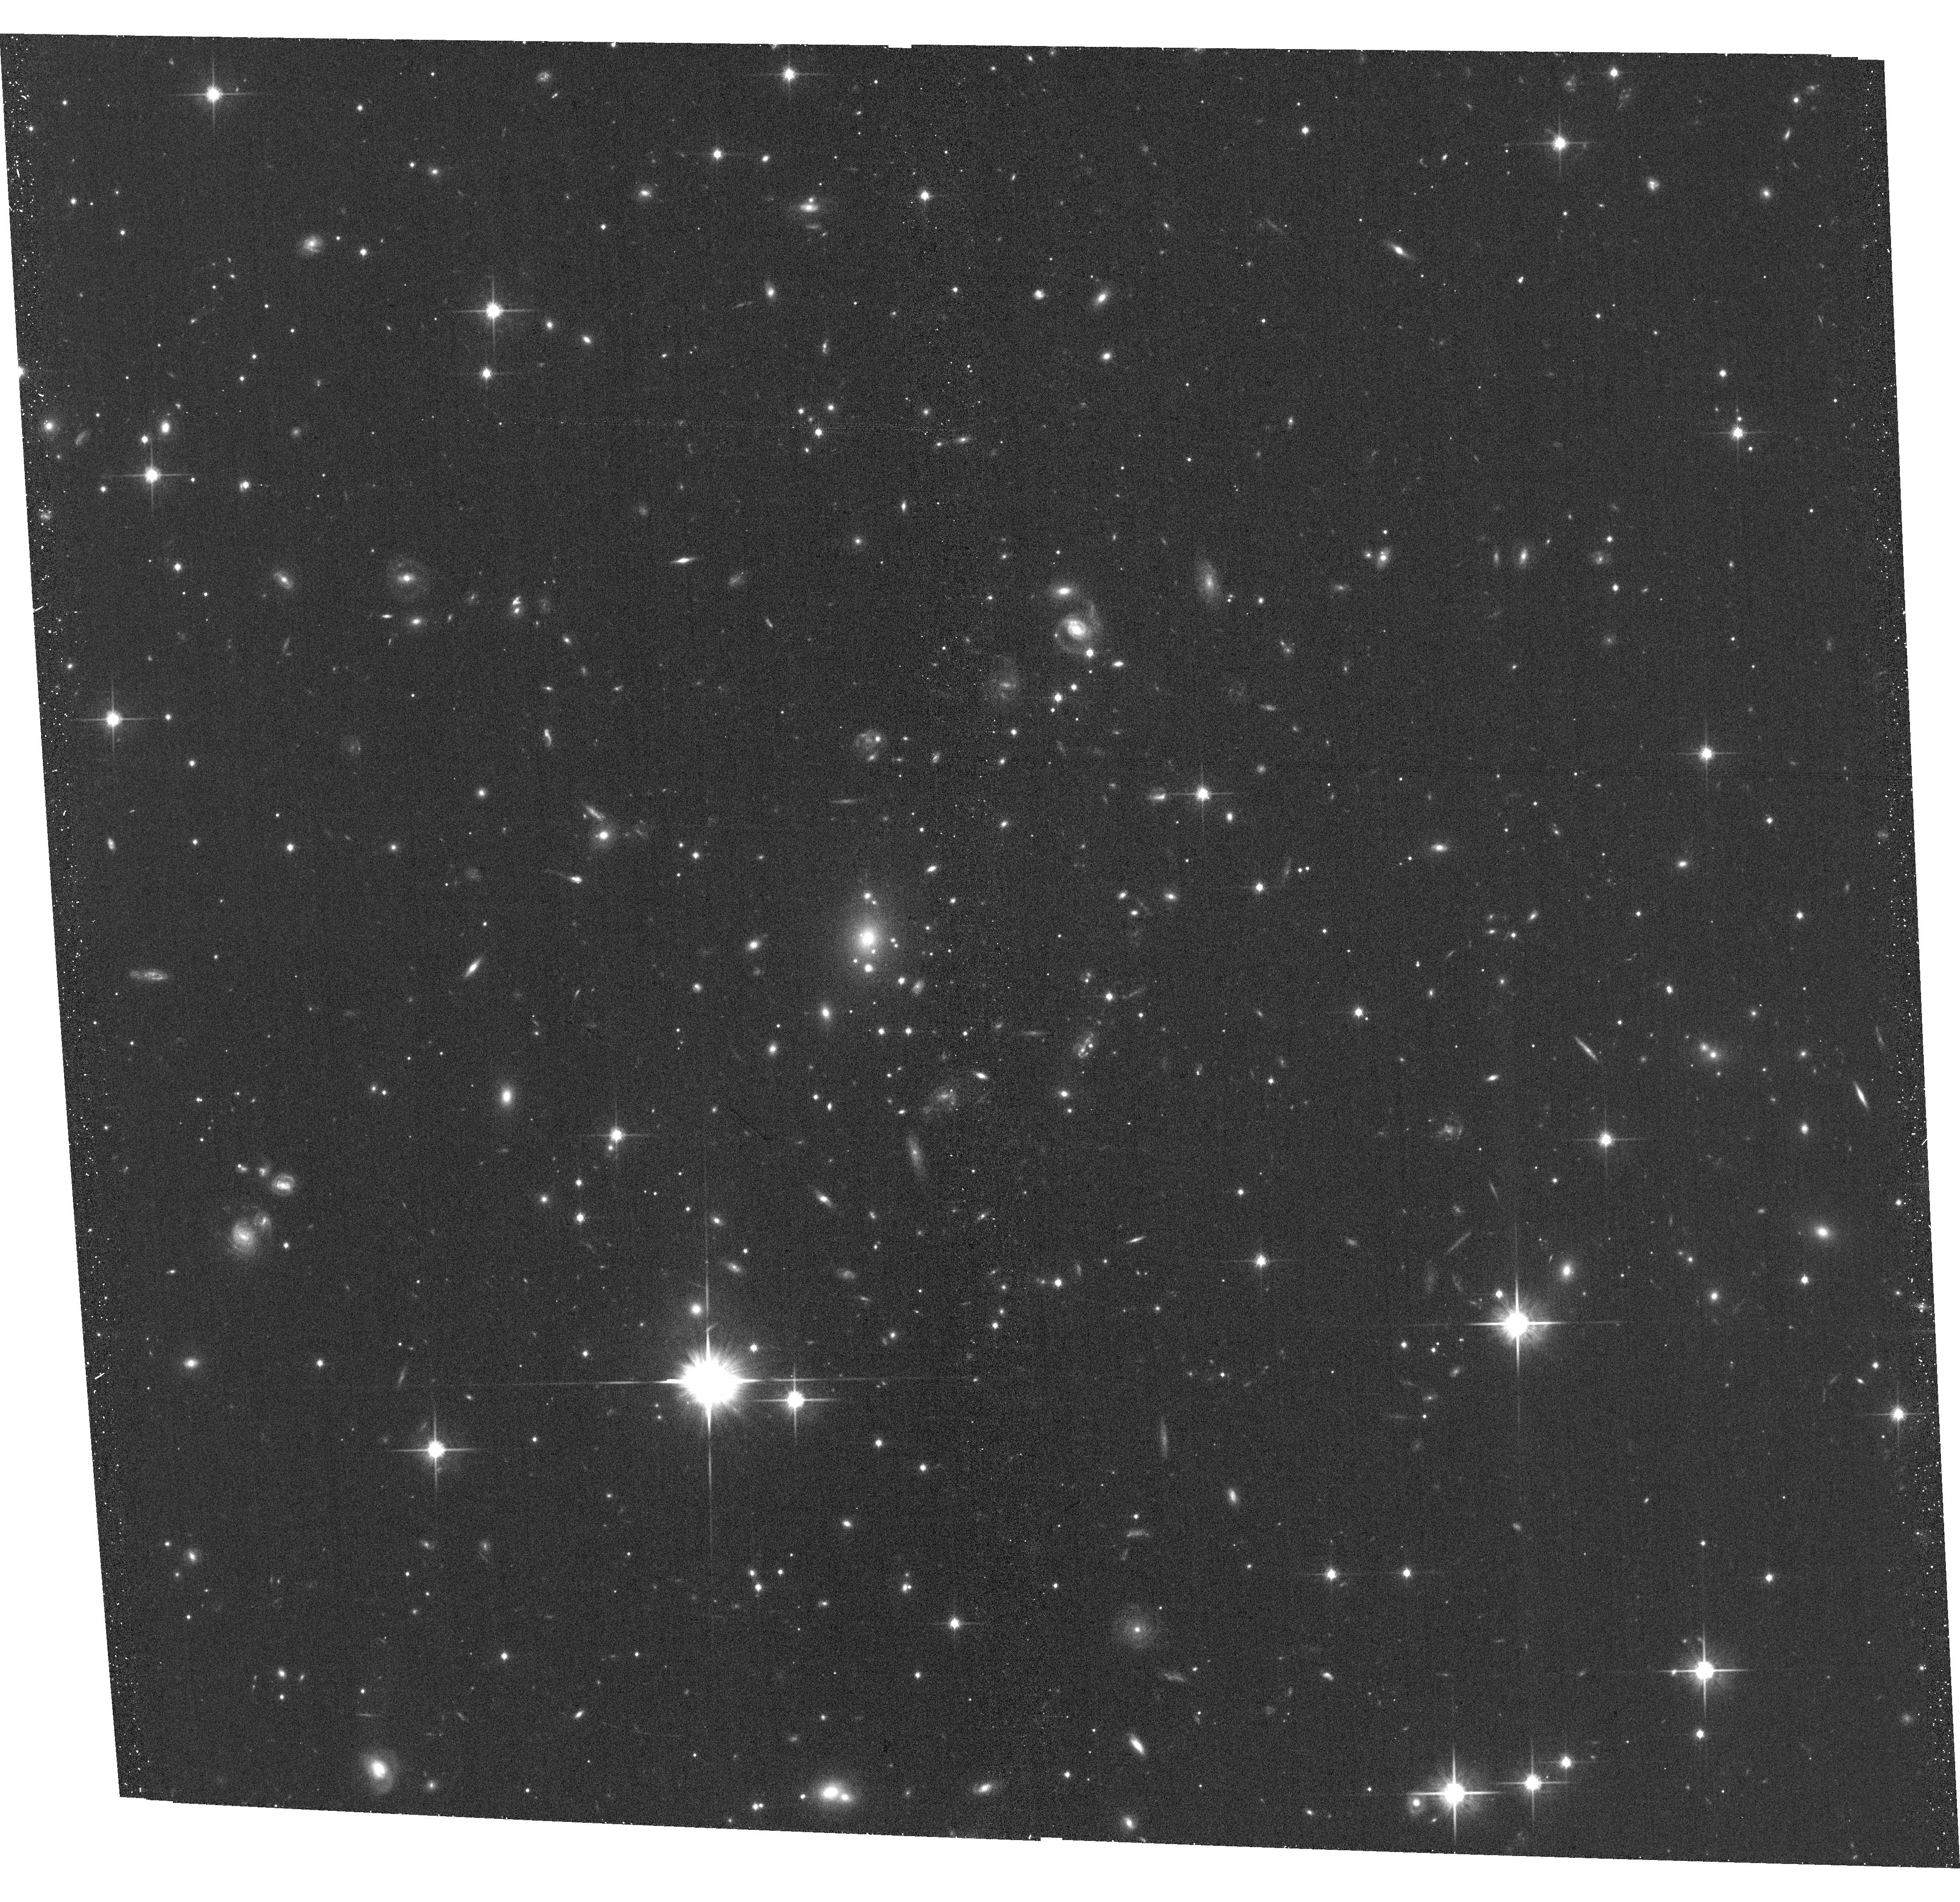
Target: EMACSJ2026.7-1920
Instrument: ACS/WFC
Filter: F814W
Exposure: 20 min
Observation ID: hst_15608_a5_acs_wfc_f814w_jdx4a5

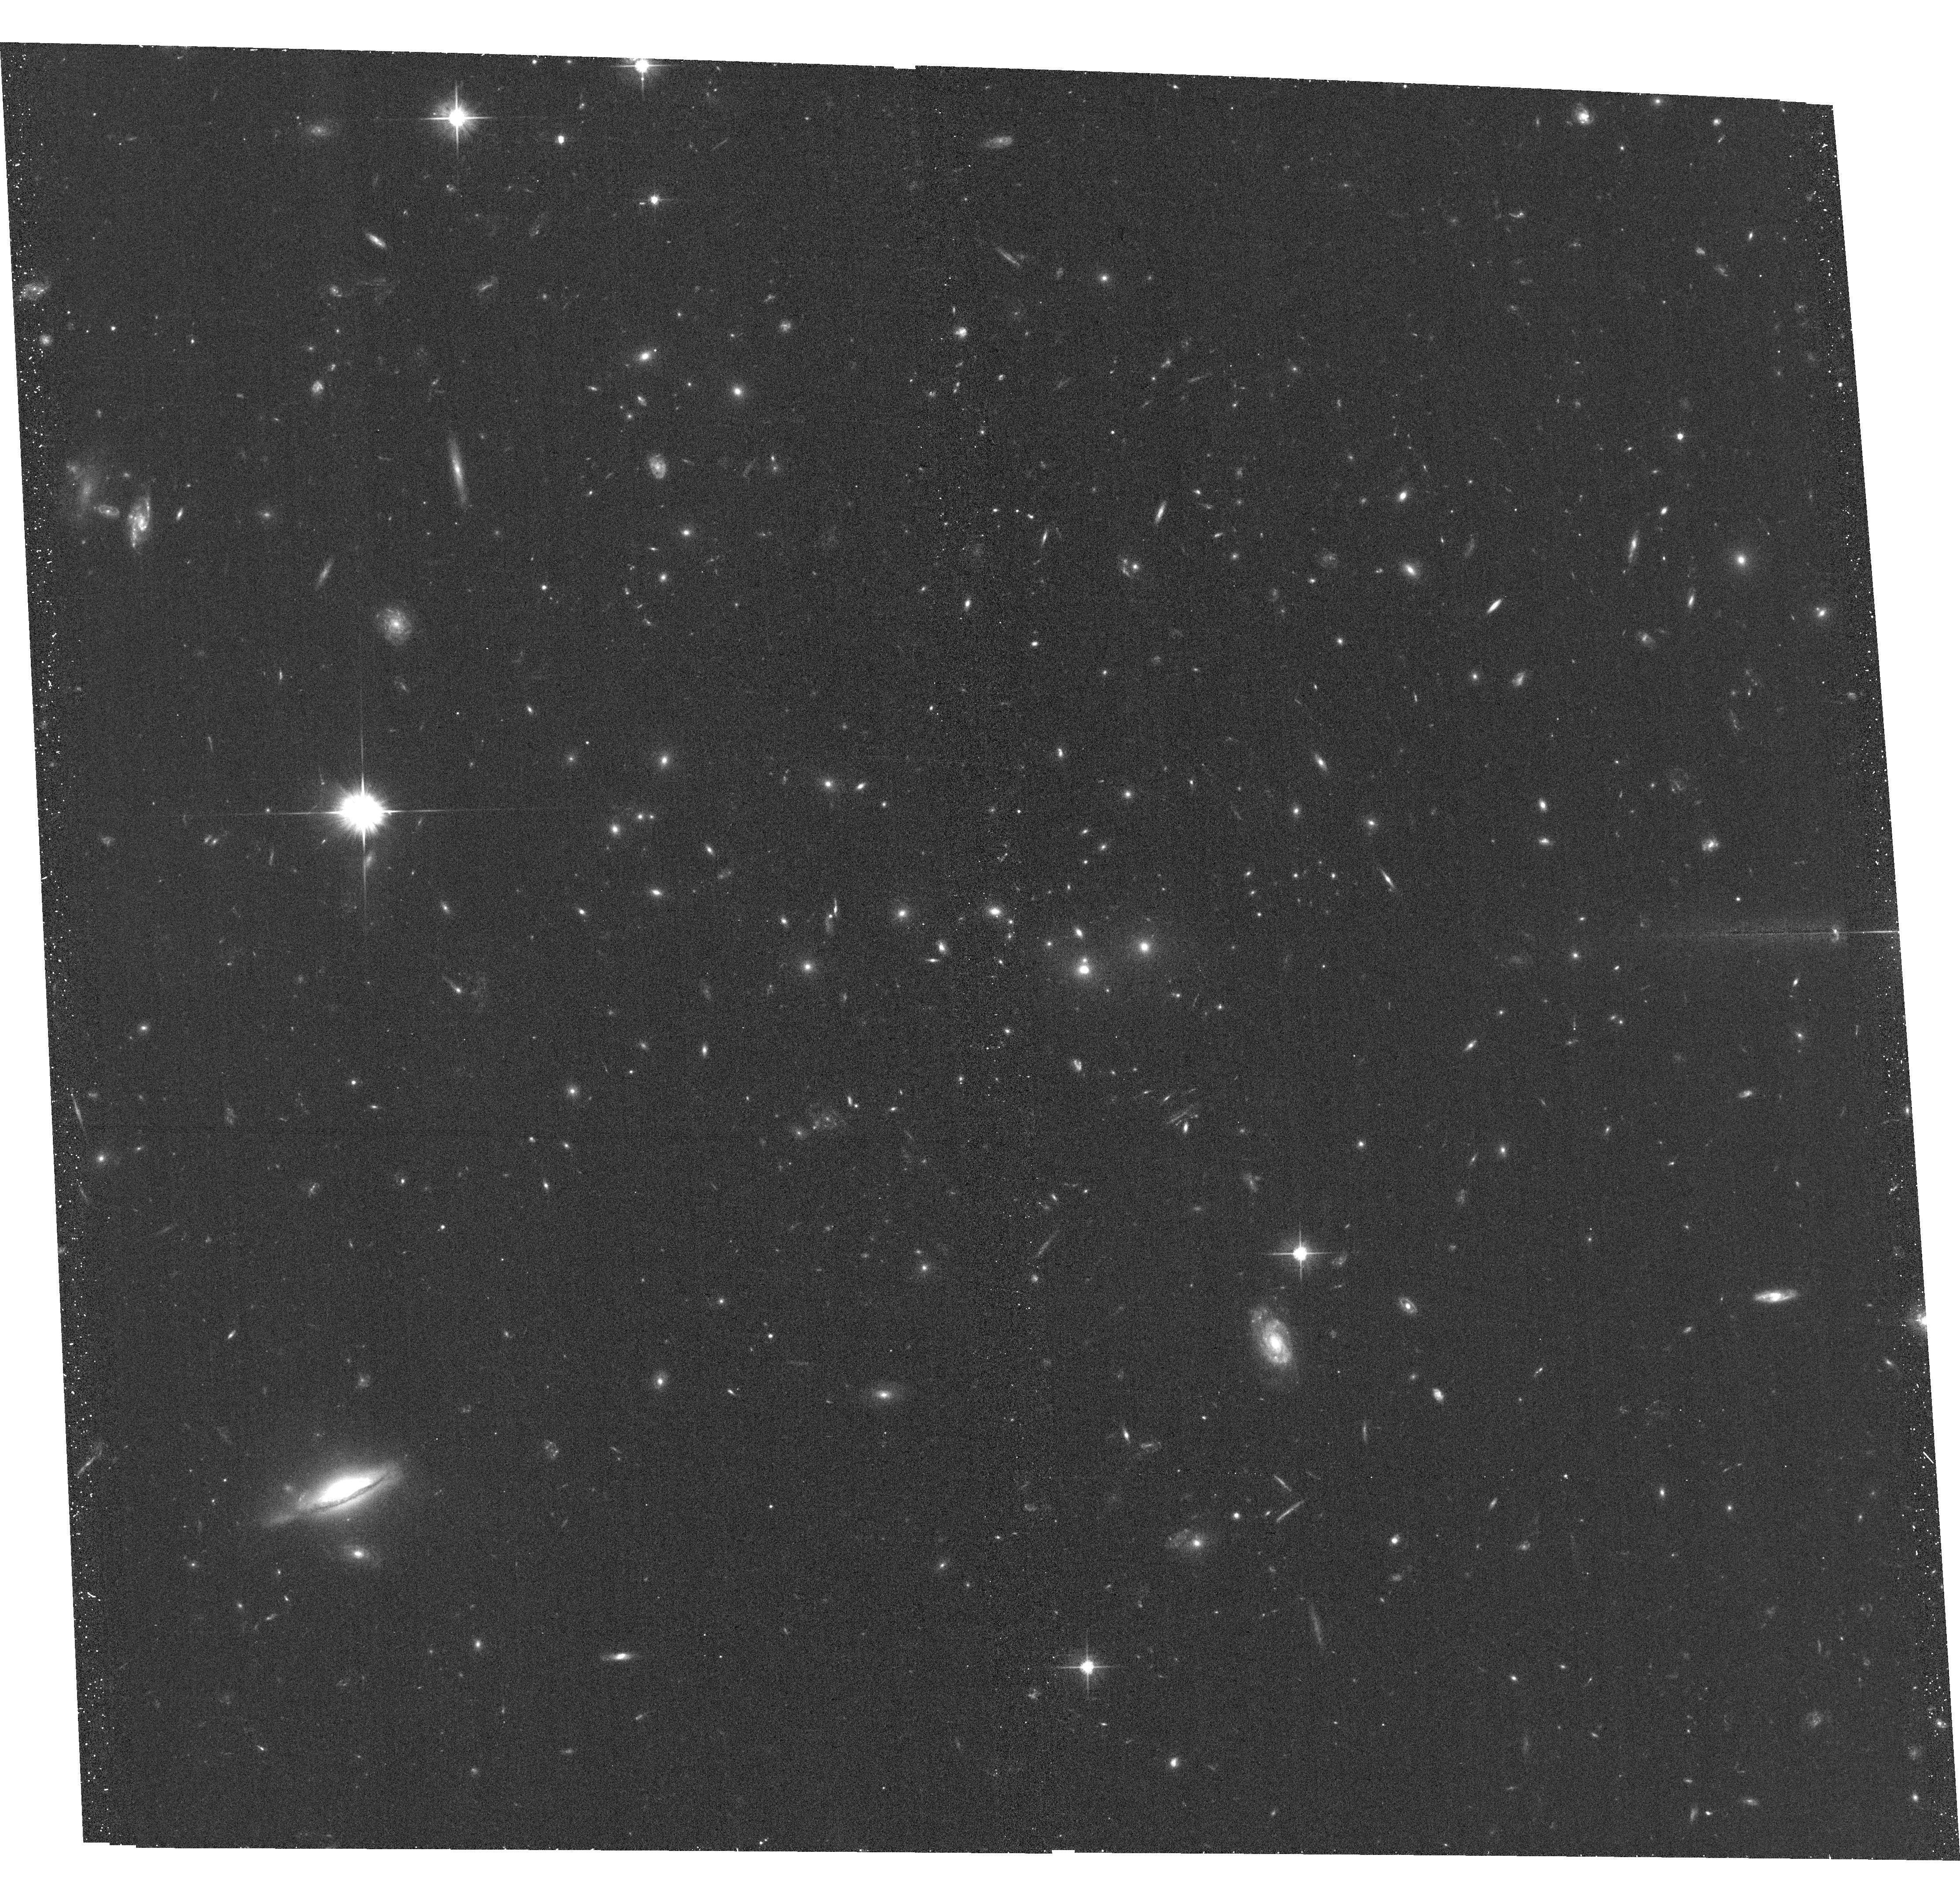
Target: EMACSJ2315.3-2128
Instrument: ACS/WFC
Filter: F606W
Exposure: 20 min
Observation ID: hst_15608_06_acs_wfc_f606w_jdx406

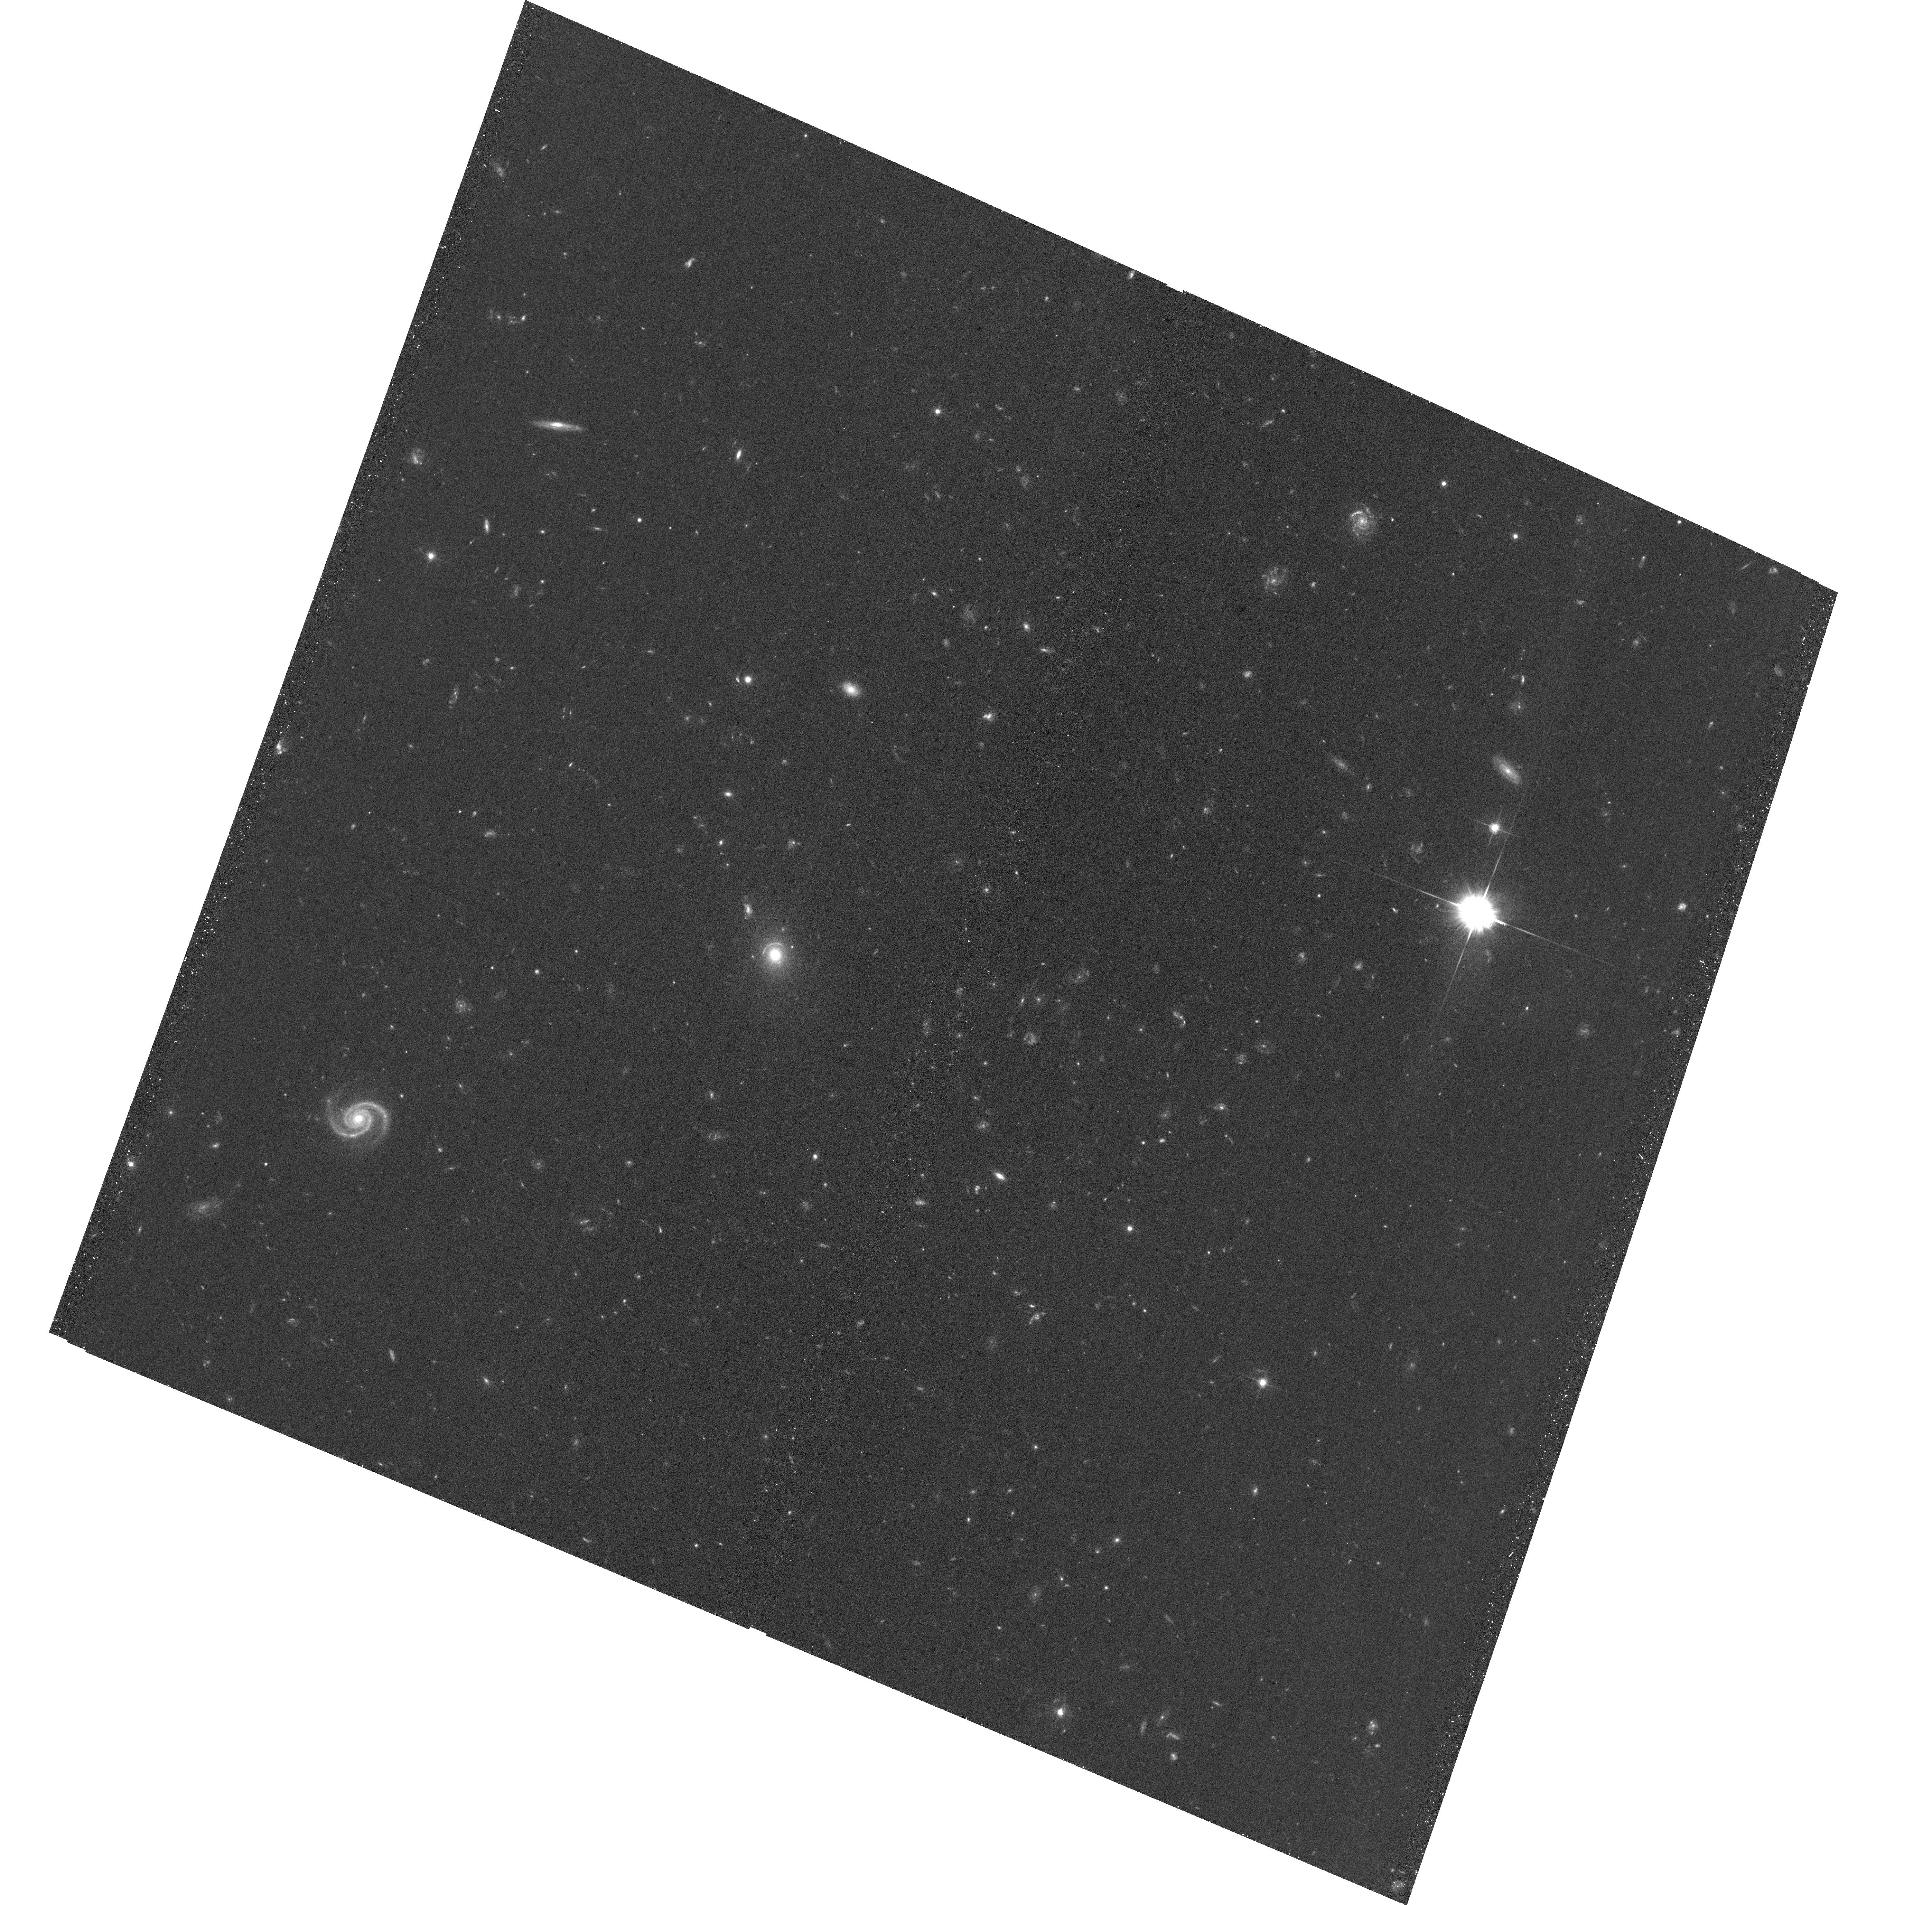
Target: EMACSJ0256.9-1631
Instrument: ACS/WFC
Filter: F606W
Exposure: 20 min
Observation ID: hst_15608_a1_acs_wfc_f606w_jdx4a1

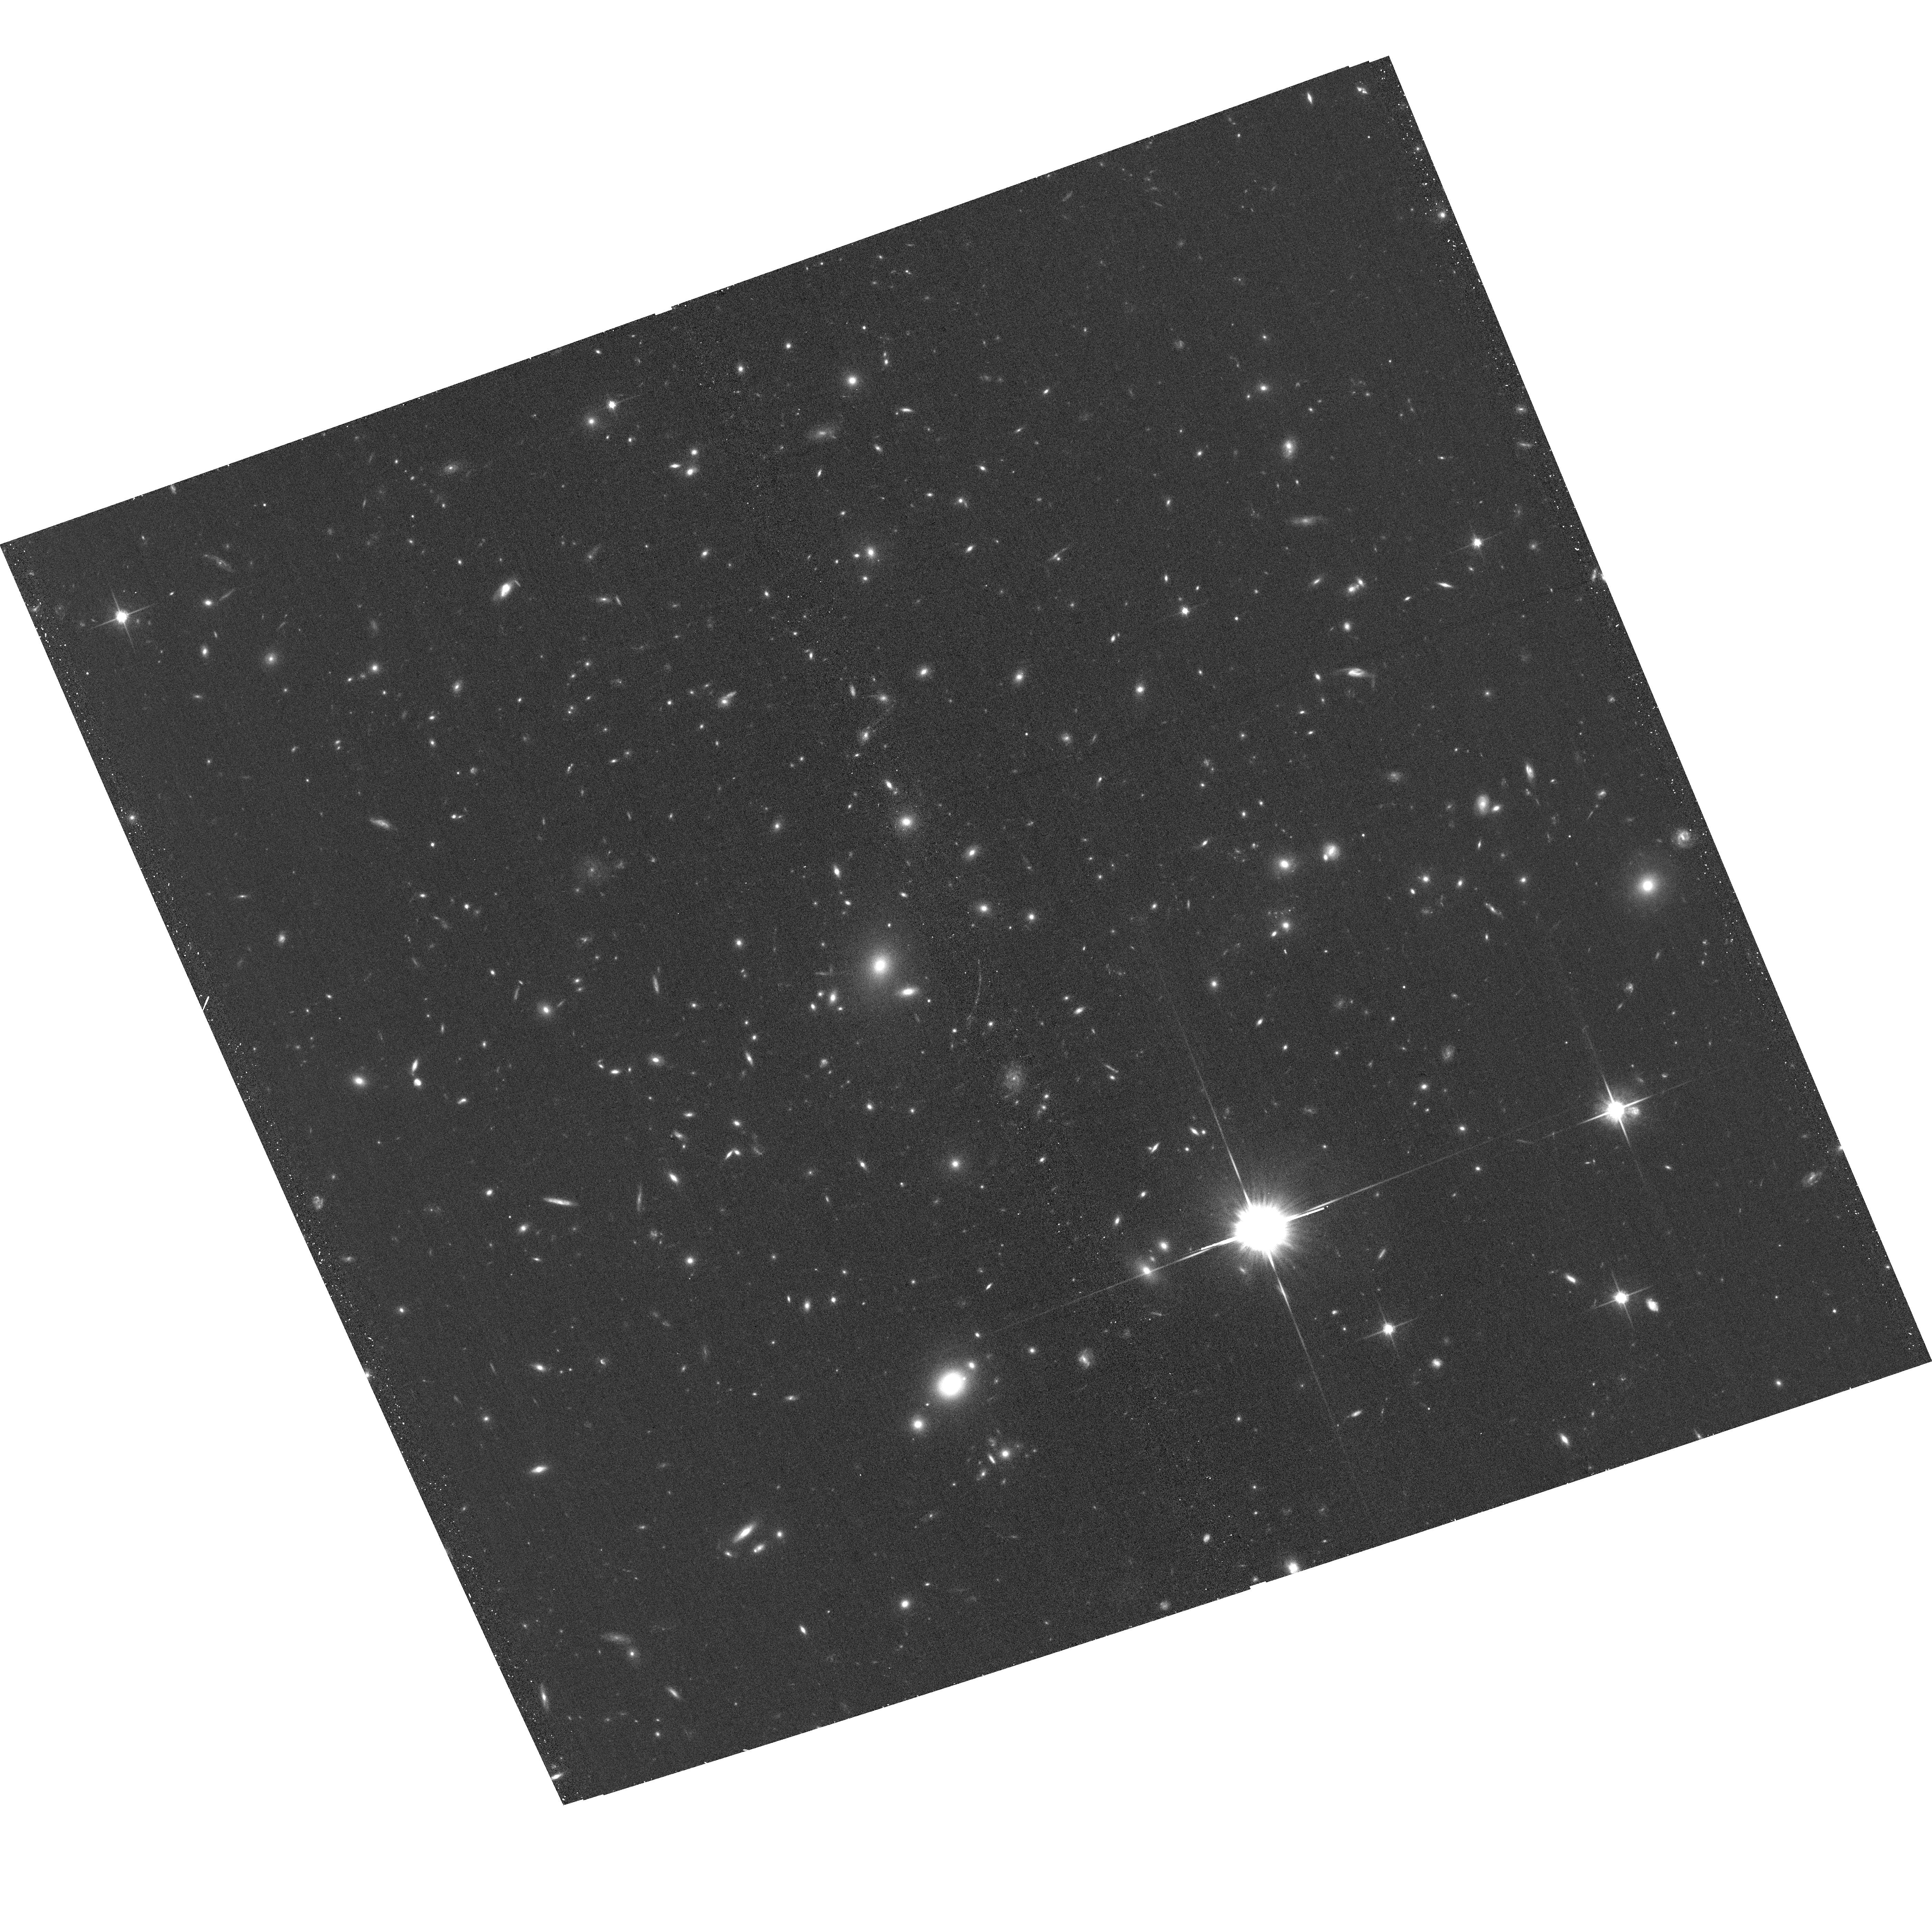
Target: EMACSJ1414.7+5446
Instrument: ACS/WFC
Filter: F814W
Exposure: 20 min
Observation ID: hst_15608_04_acs_wfc_f814w_jdx404

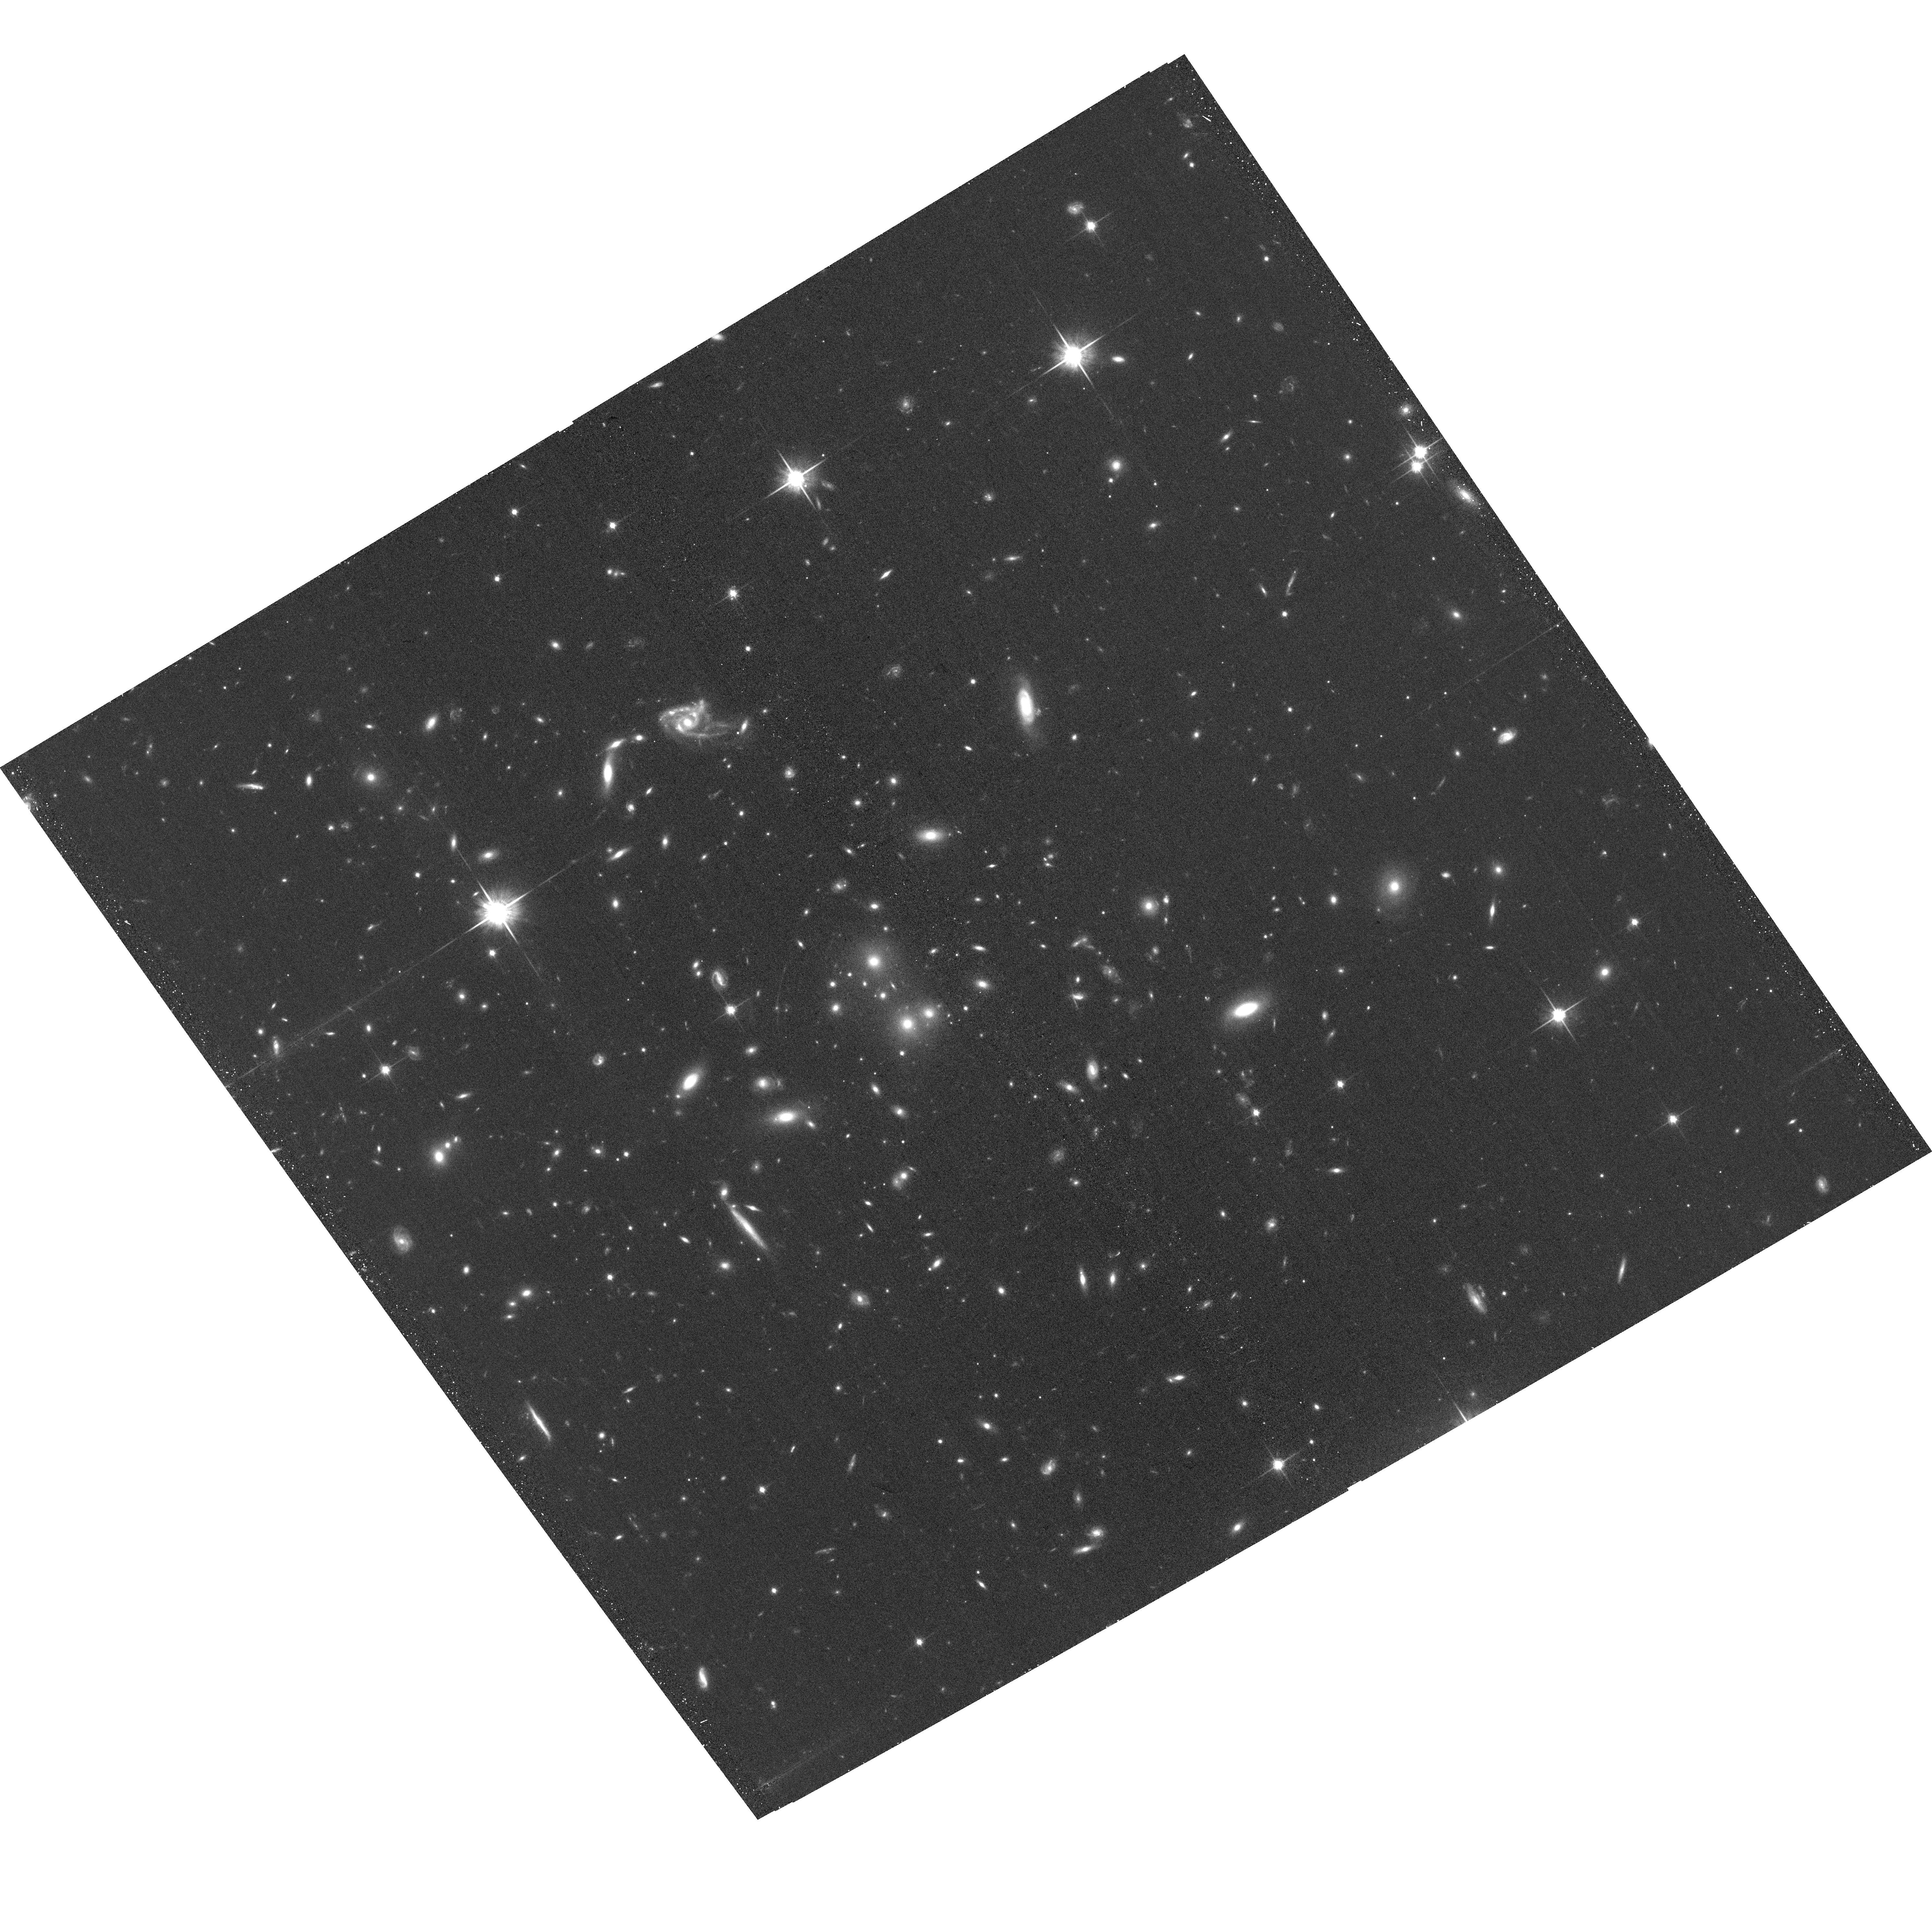
Target: EMACSJ1144.2-2836
Instrument: ACS/WFC
Filter: F814W
Exposure: 20 min
Observation ID: hst_15608_03_acs_wfc_f814w_jdx403

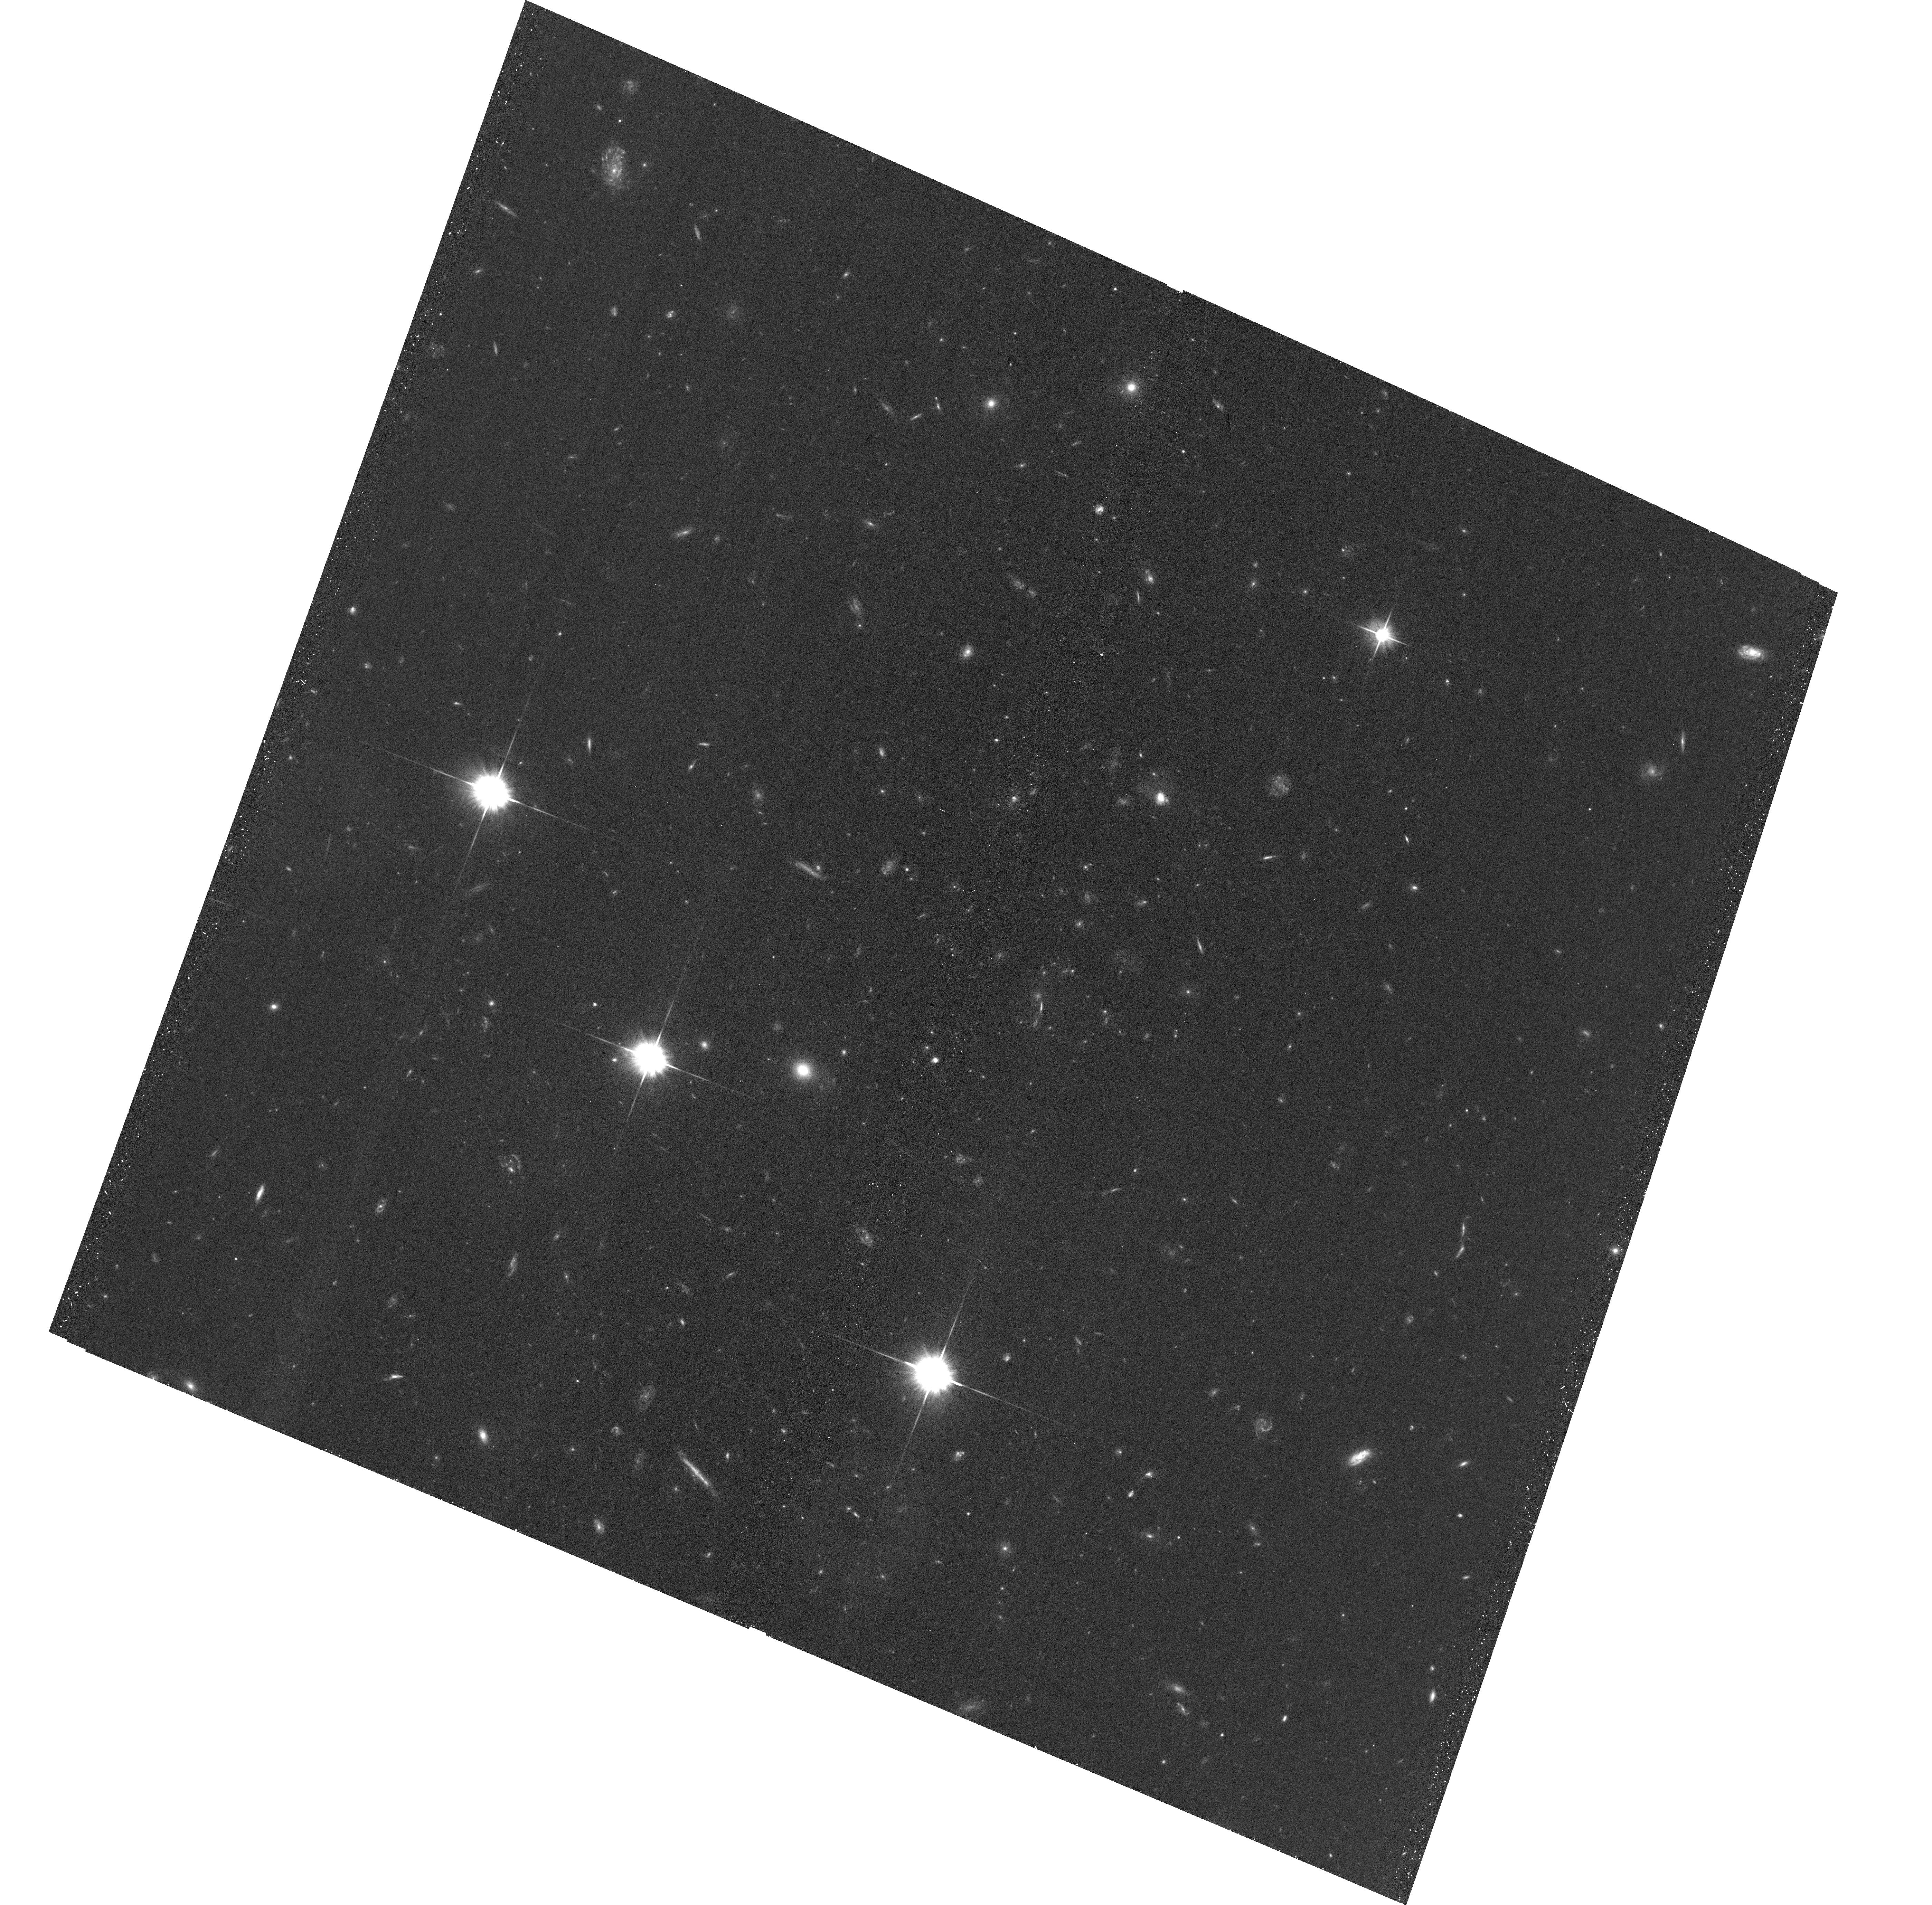
Target: EMACSJ0256.7-1623
Instrument: ACS/WFC
Filter: F606W
Exposure: 20 min
Observation ID: hst_15608_01_acs_wfc_f606w_jdx401

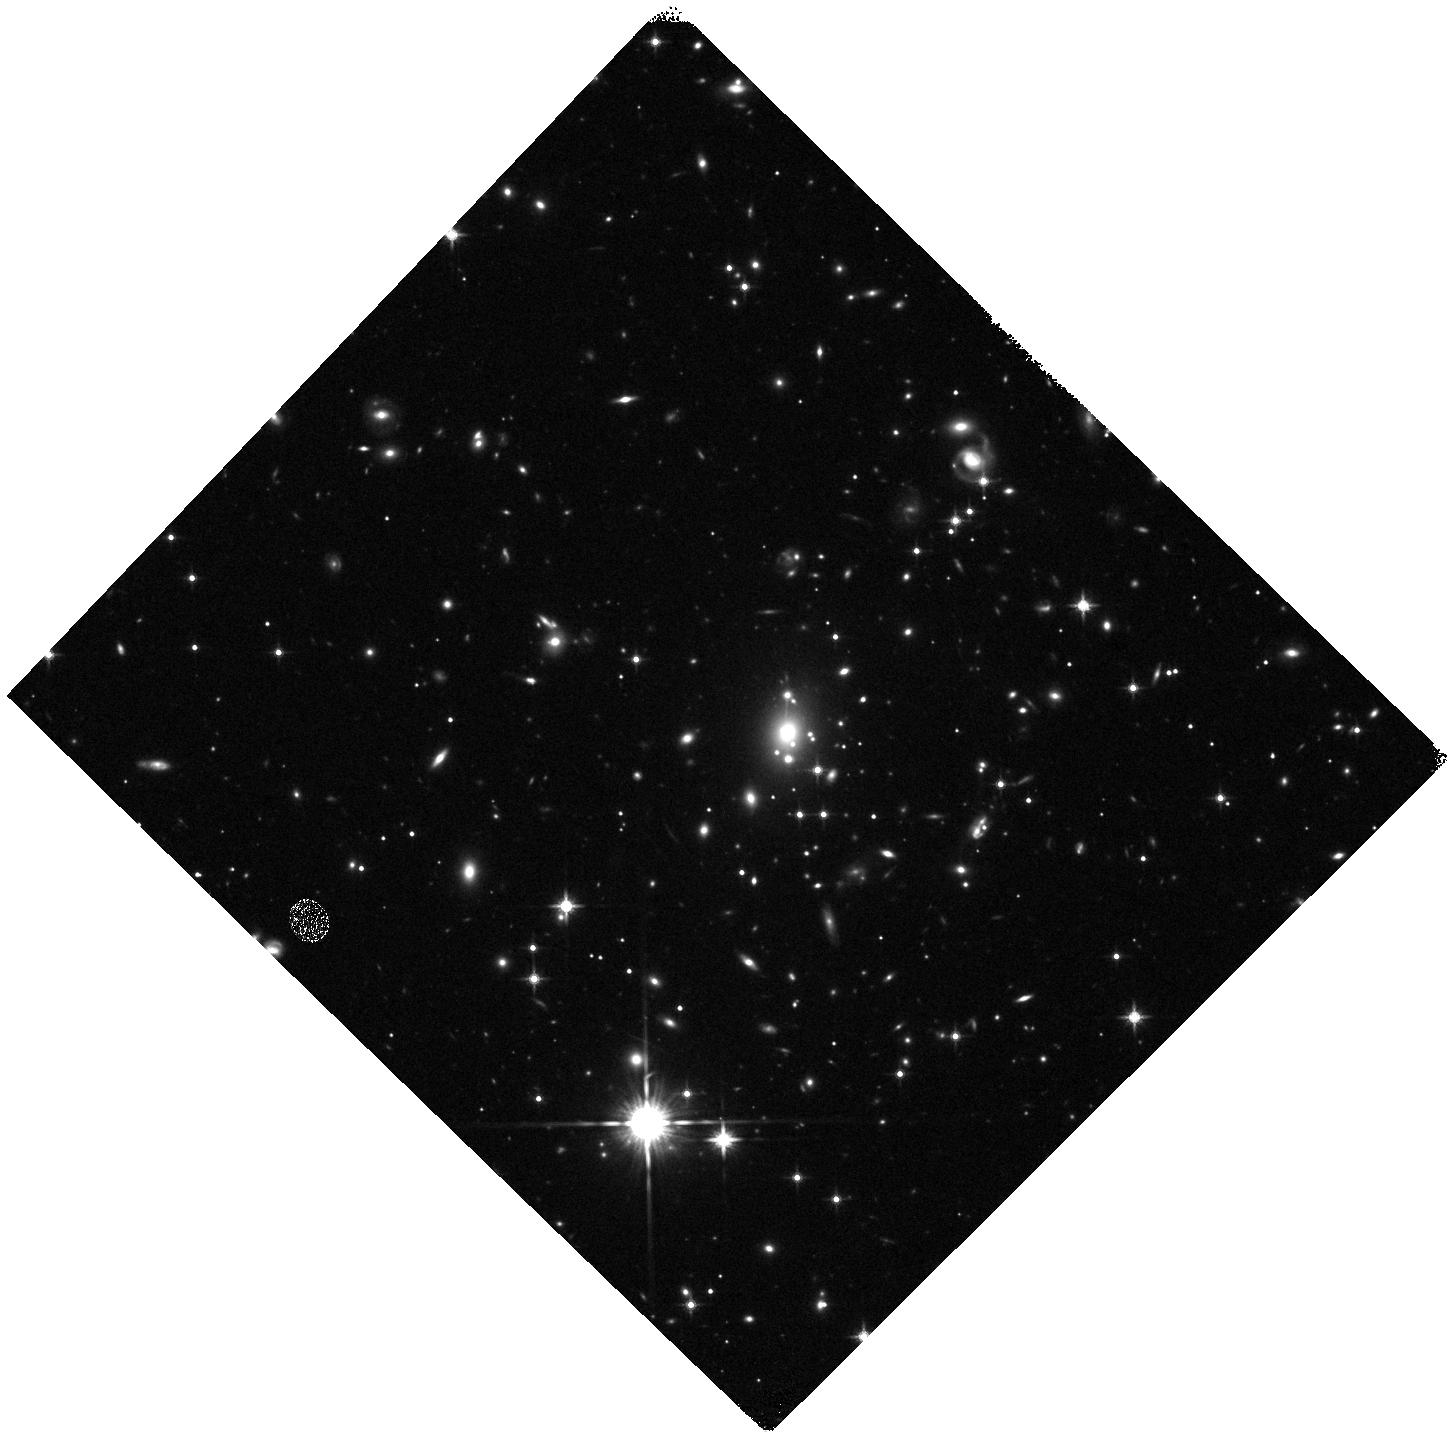
Target: EMACSJ2026.7-1920
Instrument: WFC3/IR
Filter: F140W
Exposure: 12 min
Observation ID: hst_15608_05_wfc3_ir_f140w_idx405

Characterizing the most X-ray luminous galaxy clusters at z=0.5-1 (PI: Ebeling, Harald)

We propose moderately deep ACIS-I observations, as well as HST snapshots, of 11 exceptionally X-ray luminous clusters at z=0.5-0.9 discovered by the eMACS project. Confirmed as massive by velocity dis- persions exceeding 1100 km/s and the presence of strong-lensing features in existing HST images, nine of these systems were nonetheless missed by Planck. By yielding robust measurements of X-ray luminosity, ICM temperature, and X-ray morphology, the proposed observations will extend the redshift baseline for statistical studies of cluster growth beyond the MACS regime, identify physical biases in the eMACS and Planck cluster samples, and reveal exceptional opportunities for in-depth studies of the distribution and dynamics of luminous and dark matter in the era of JWST and 30m telescopes.